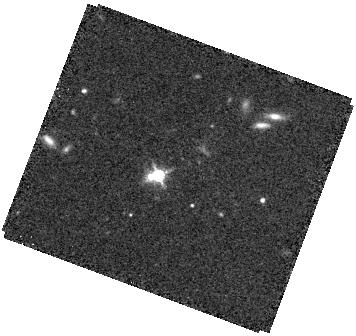
Target: SDSSJ1238+0105. Instrument: WFC3/IR. Filter: F160W. Exposure: 34 min. Observation ID: hst_17304_04_wfc3_ir_f160w_if3y04

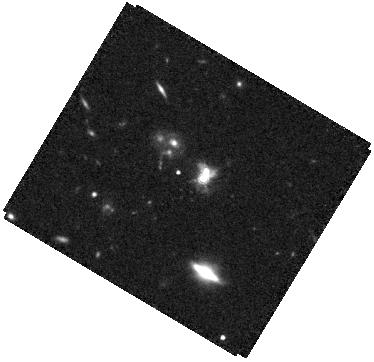
Target: SDSSJ1008+0351. Instrument: WFC3/IR. Filter: F160W. Exposure: 34 min. Observation ID: hst_17304_03_wfc3_ir_f160w_if3y03

A Systematic Survey of Close Dual and Lensed SMBHs at Cosmic Noon (PI: Liu, Xin)

STIS G430L slit spectroscopy and WFC3 F160W imaging are proposed to systematically confirm close (<5 kpc) dual and strong gravitationally lensed quasars at Cosmic Noon (1<z<3). The sample probes a new regime at higher redshifts, higher luminosities, and smaller separations than previous work. This poorly explored regime is crucial for understanding the impact of mergers in triggering SMBH accretion at Cosmic Noon - the peak quasar epoch. The targets are selected from Gaia using two new techniques. Targets have been carefully chosen to minimize interlopers from star-quasar superpositions. Previous observations have uncovered ~0.3"-0.7" double/triple cores in each target, suggesting dual/triple or lensed quasars, but the existing data are insufficient for determining their physical origins. The proposed new observations will unambiguously establish the targets as 1<z<3 sub-arcsecond dual/triple or lensed quasars. STIS will detect spatially resolved spectra from each nucleus and measure SMBH and accretion properties (mass, mass ratio, and Eddington ratio) to put them into their cosmological context. WFC3 imaging will detect the much fainter extended host galaxy mergers against the bright quasars and possibly low surface brightness tidal features indicative of ongoing mergers in dual quasars, or foreground lenses in lensed quasars. The results will elucidate the 1<z<3 sub-arcsec dual/lensed quasar population statistics. It will provide empirical constraints on the merger rate of 1<z<3 SMBHs and inform the prospects of binary SMBHs as targets for multi-messenger astronomy. Alternatively, discovery of small-scale lensed quasars would be equally interesting in its own right.